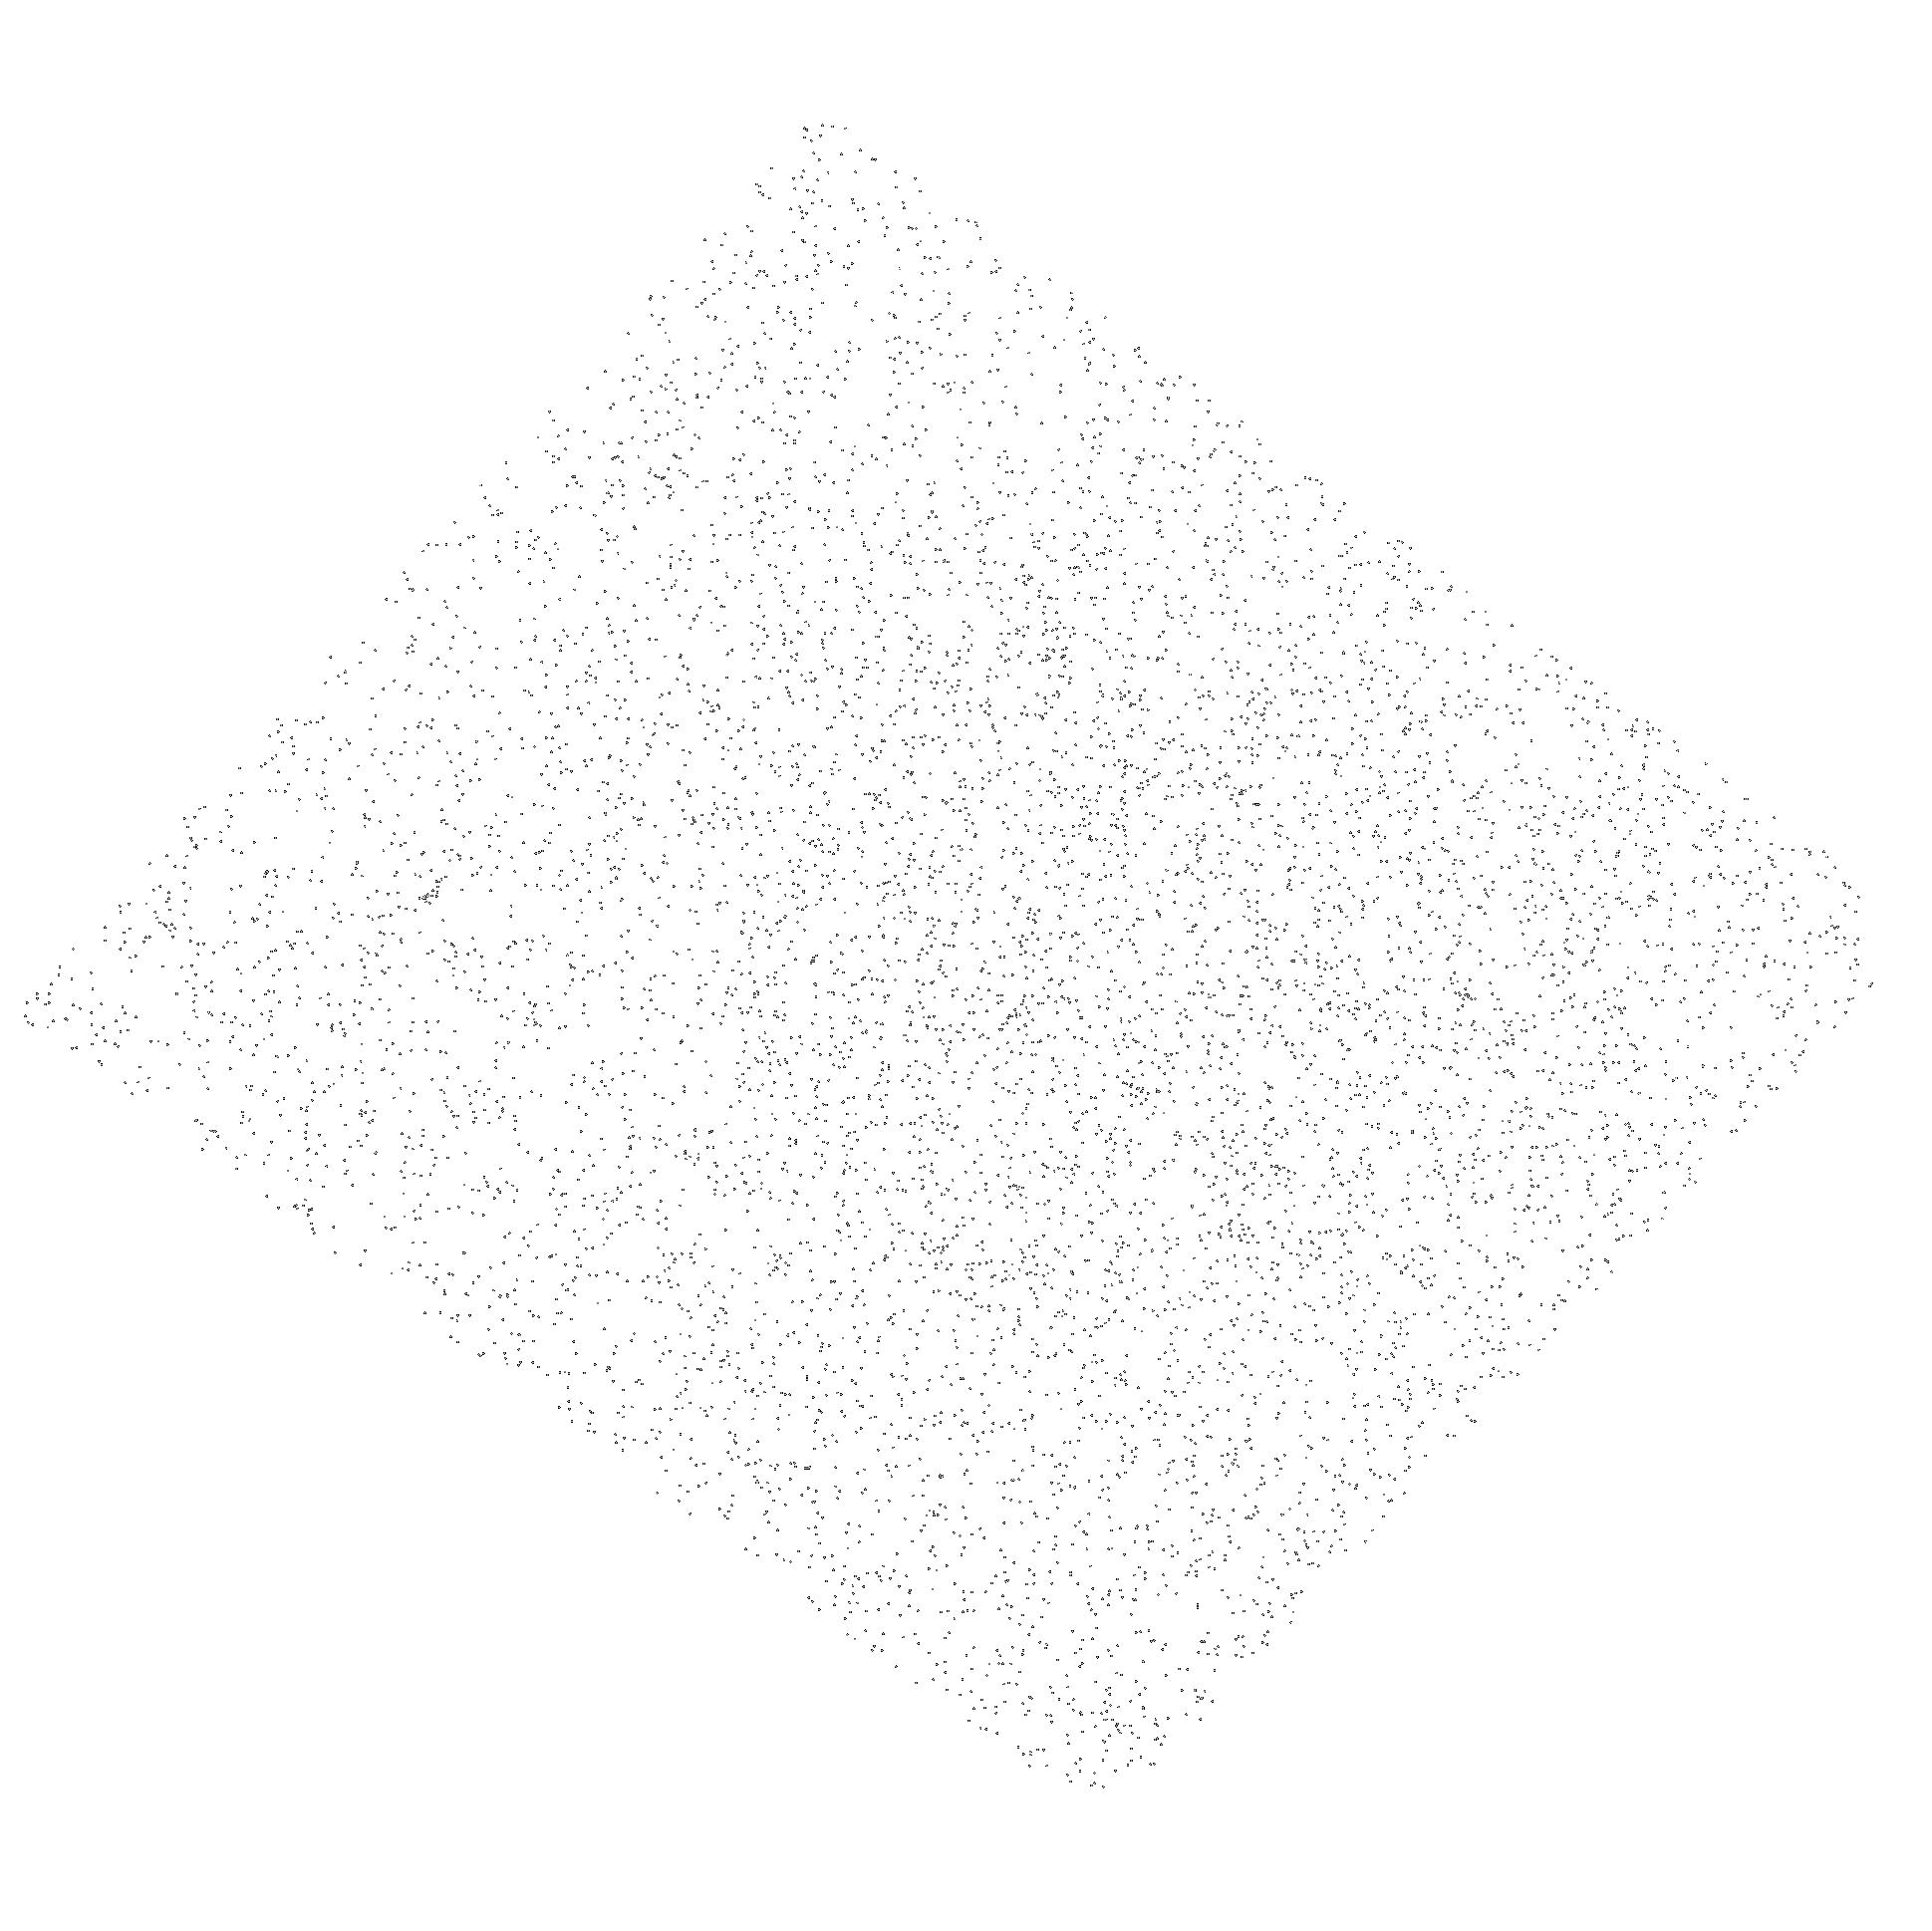
Target: SDSSJ1413+0643. Instrument: ACS/SBC. Filter: F150LP. Exposure: 7 min. Observation ID: hst_11215_09_acs_sbc_f150lp_ja0009

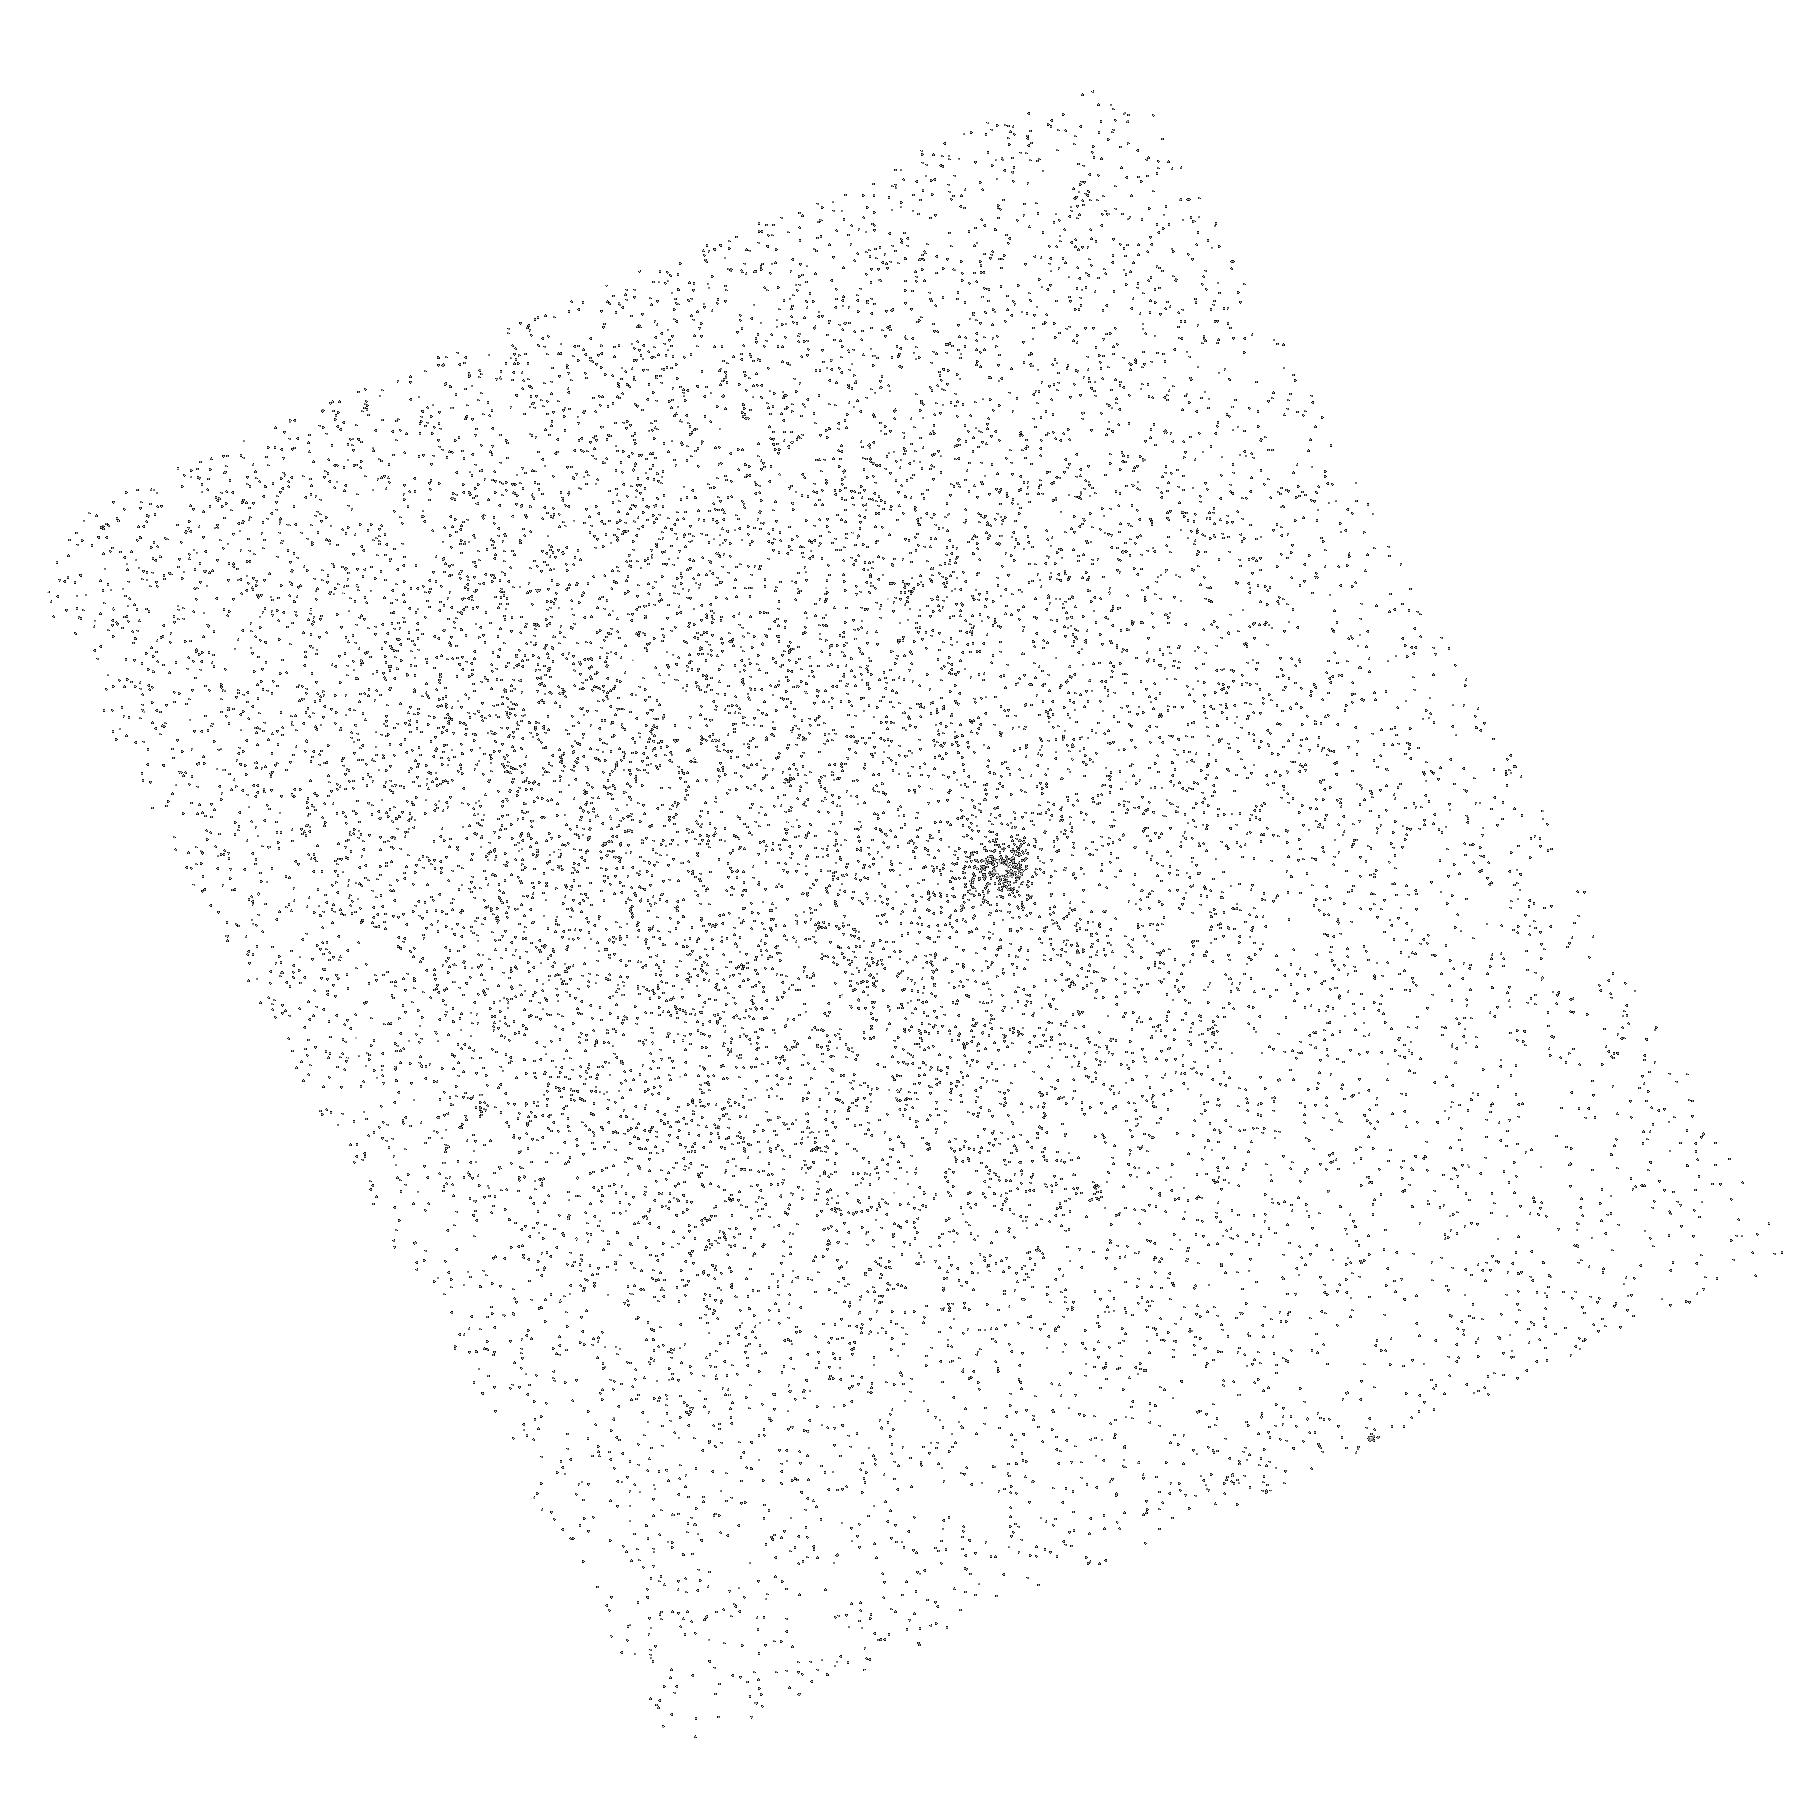
Target: SDSSJ1006+3705. Instrument: ACS/SBC. Filter: F150LP. Exposure: 7 min. Observation ID: hst_11215_04_acs_sbc_f150lp_ja0004

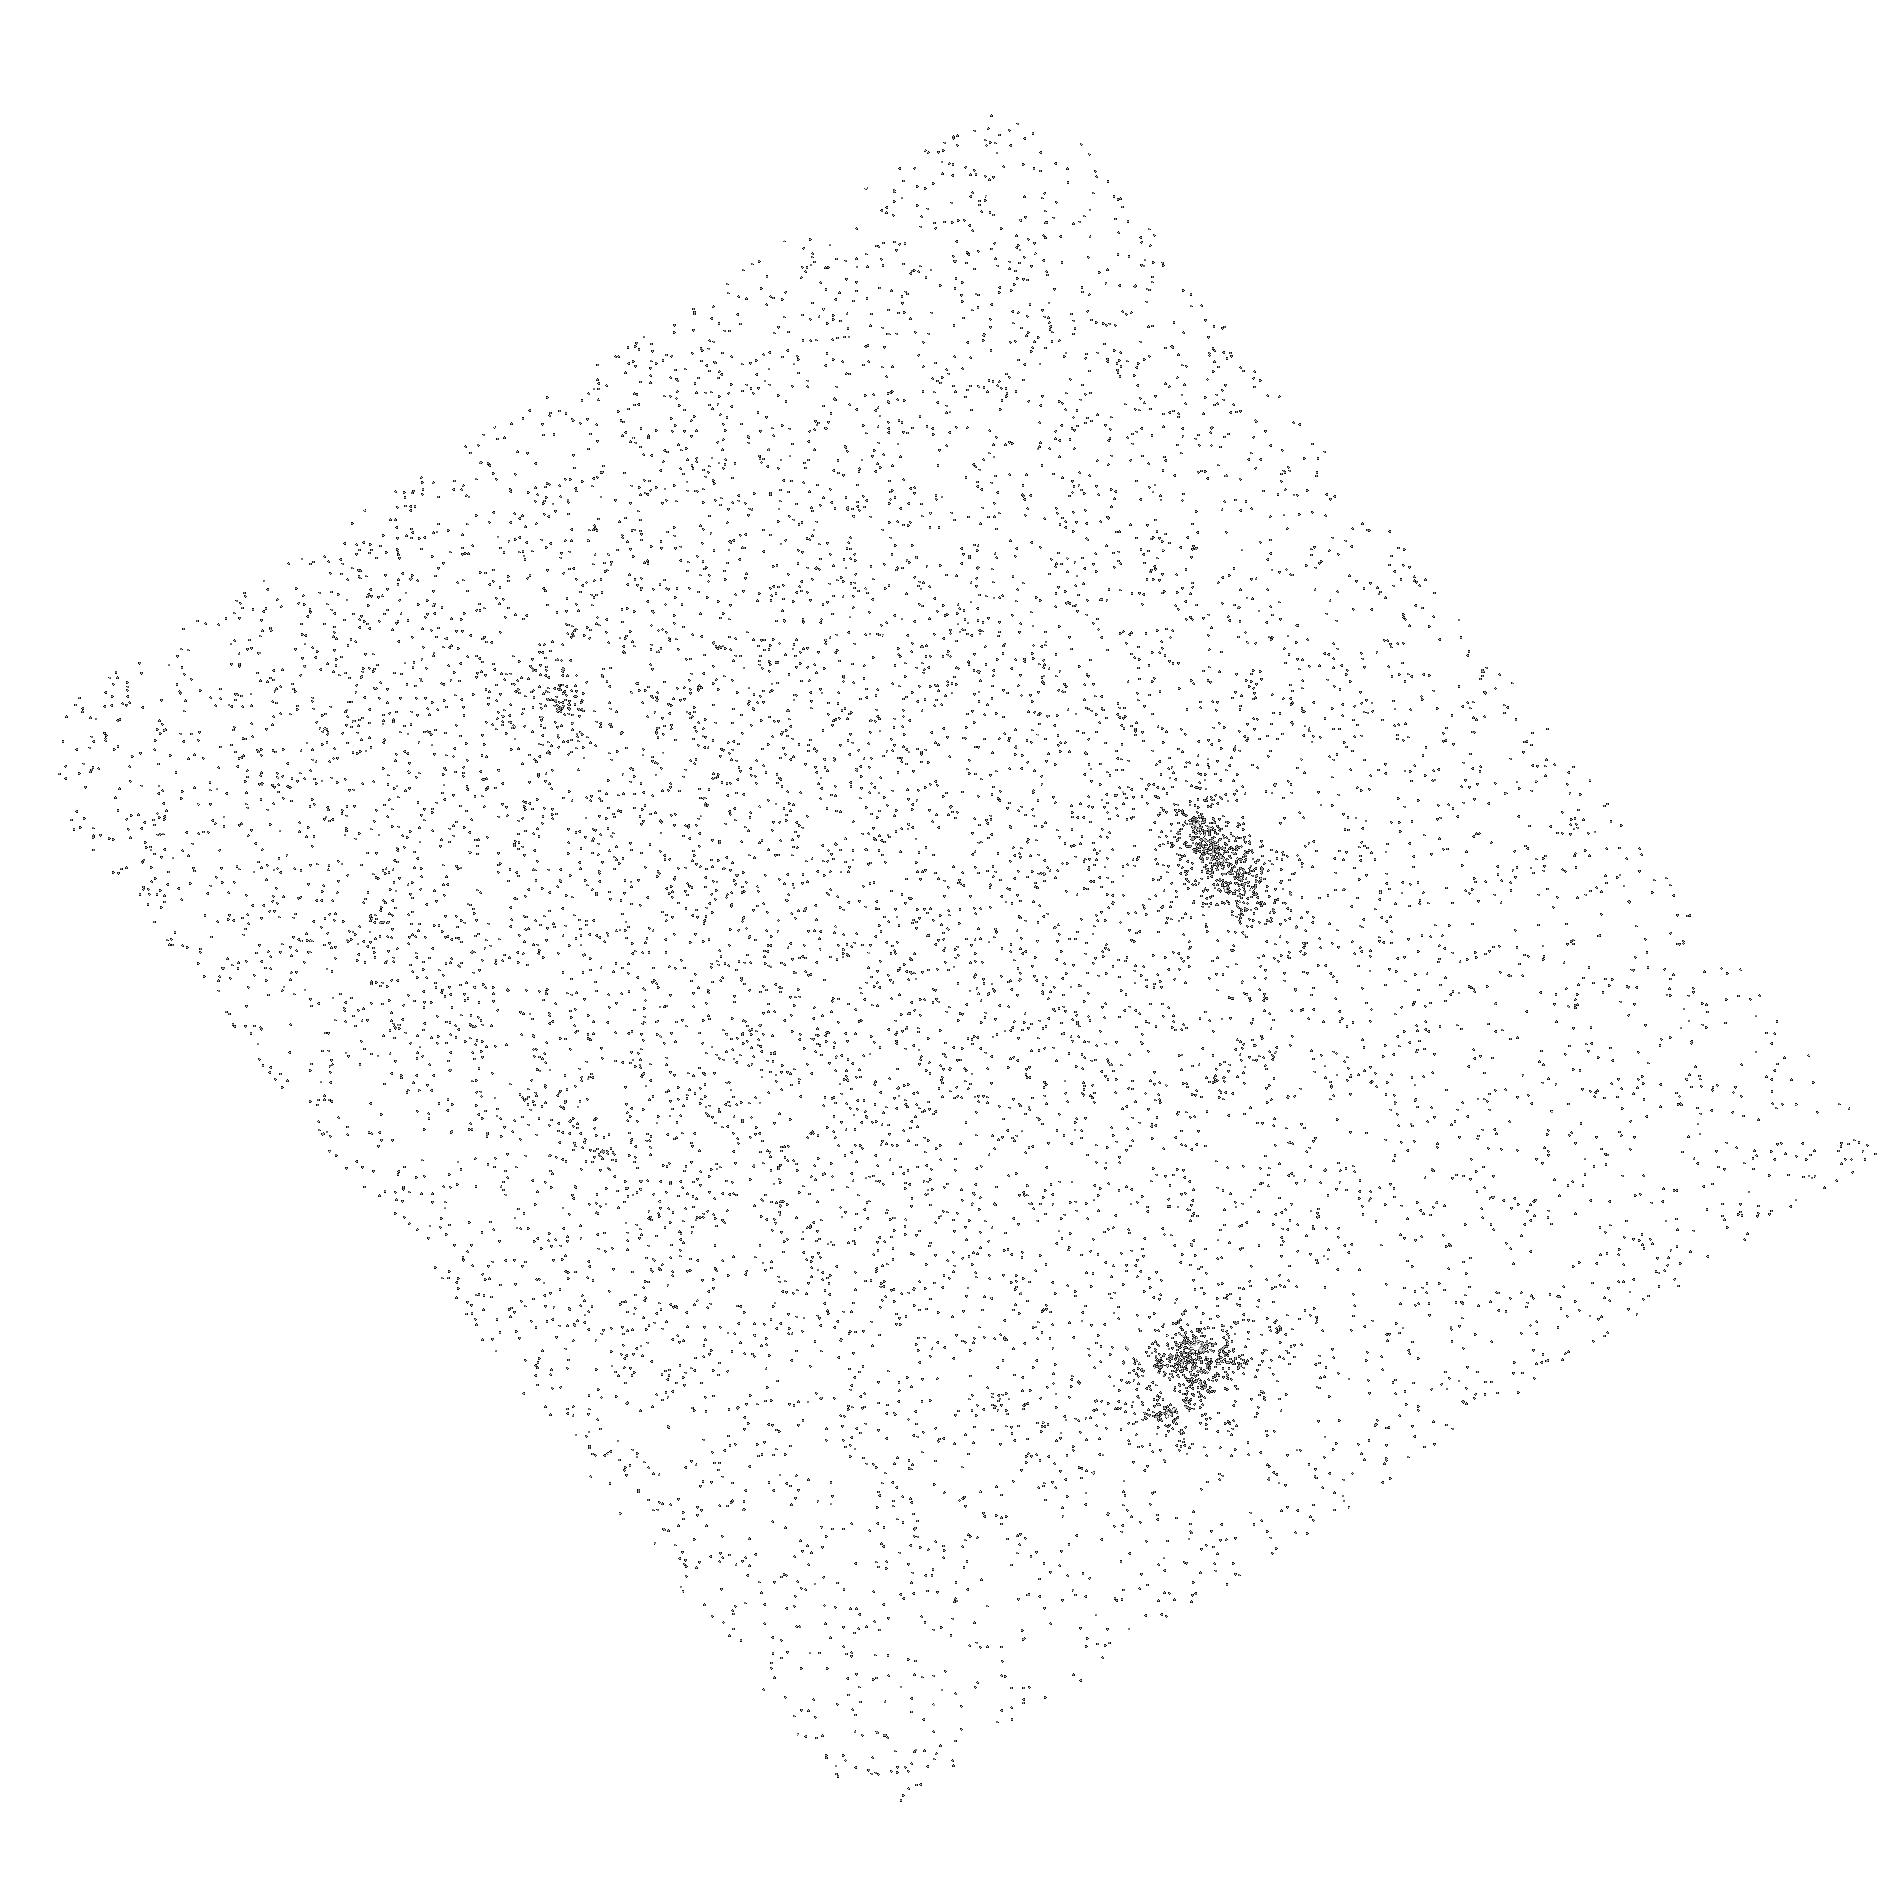
Target: SDSSJ1311+5100. Instrument: ACS/SBC. Filter: F150LP. Exposure: 7 min. Observation ID: hst_11215_07_acs_sbc_f150lp_ja0007

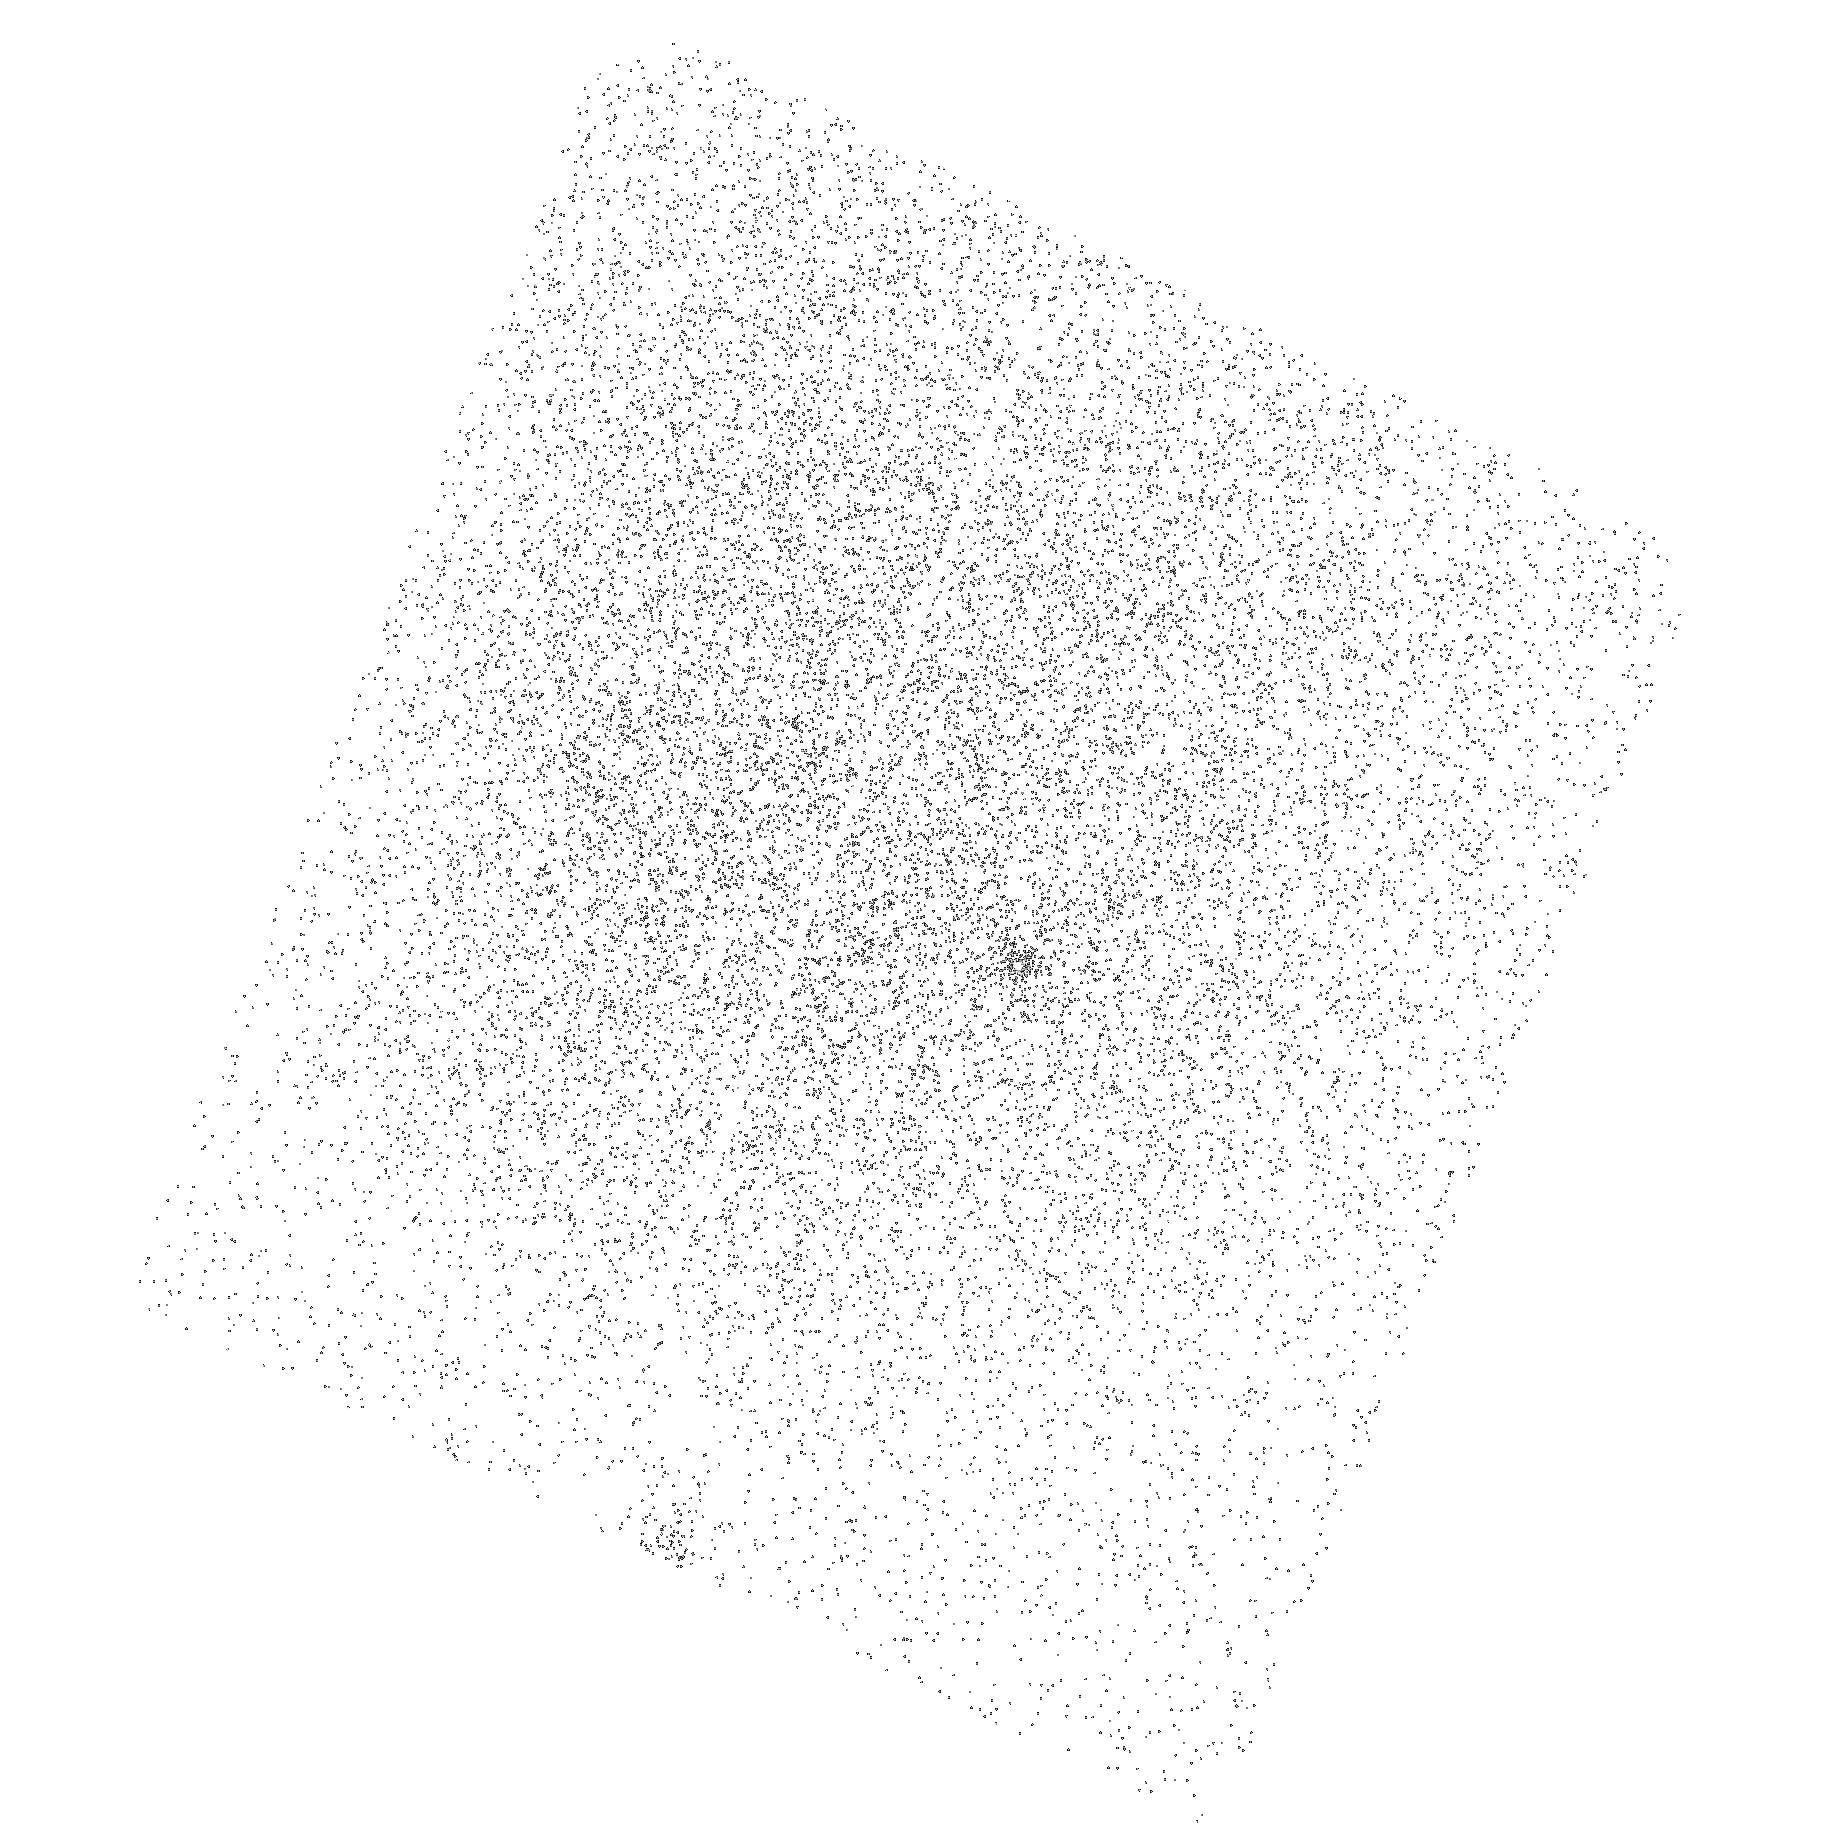
Target: SDSSJ2200+0008. Instrument: ACS/SBC. Filter: F150LP. Exposure: 7 min. Observation ID: hst_11215_12_acs_sbc_f150lp_ja0012

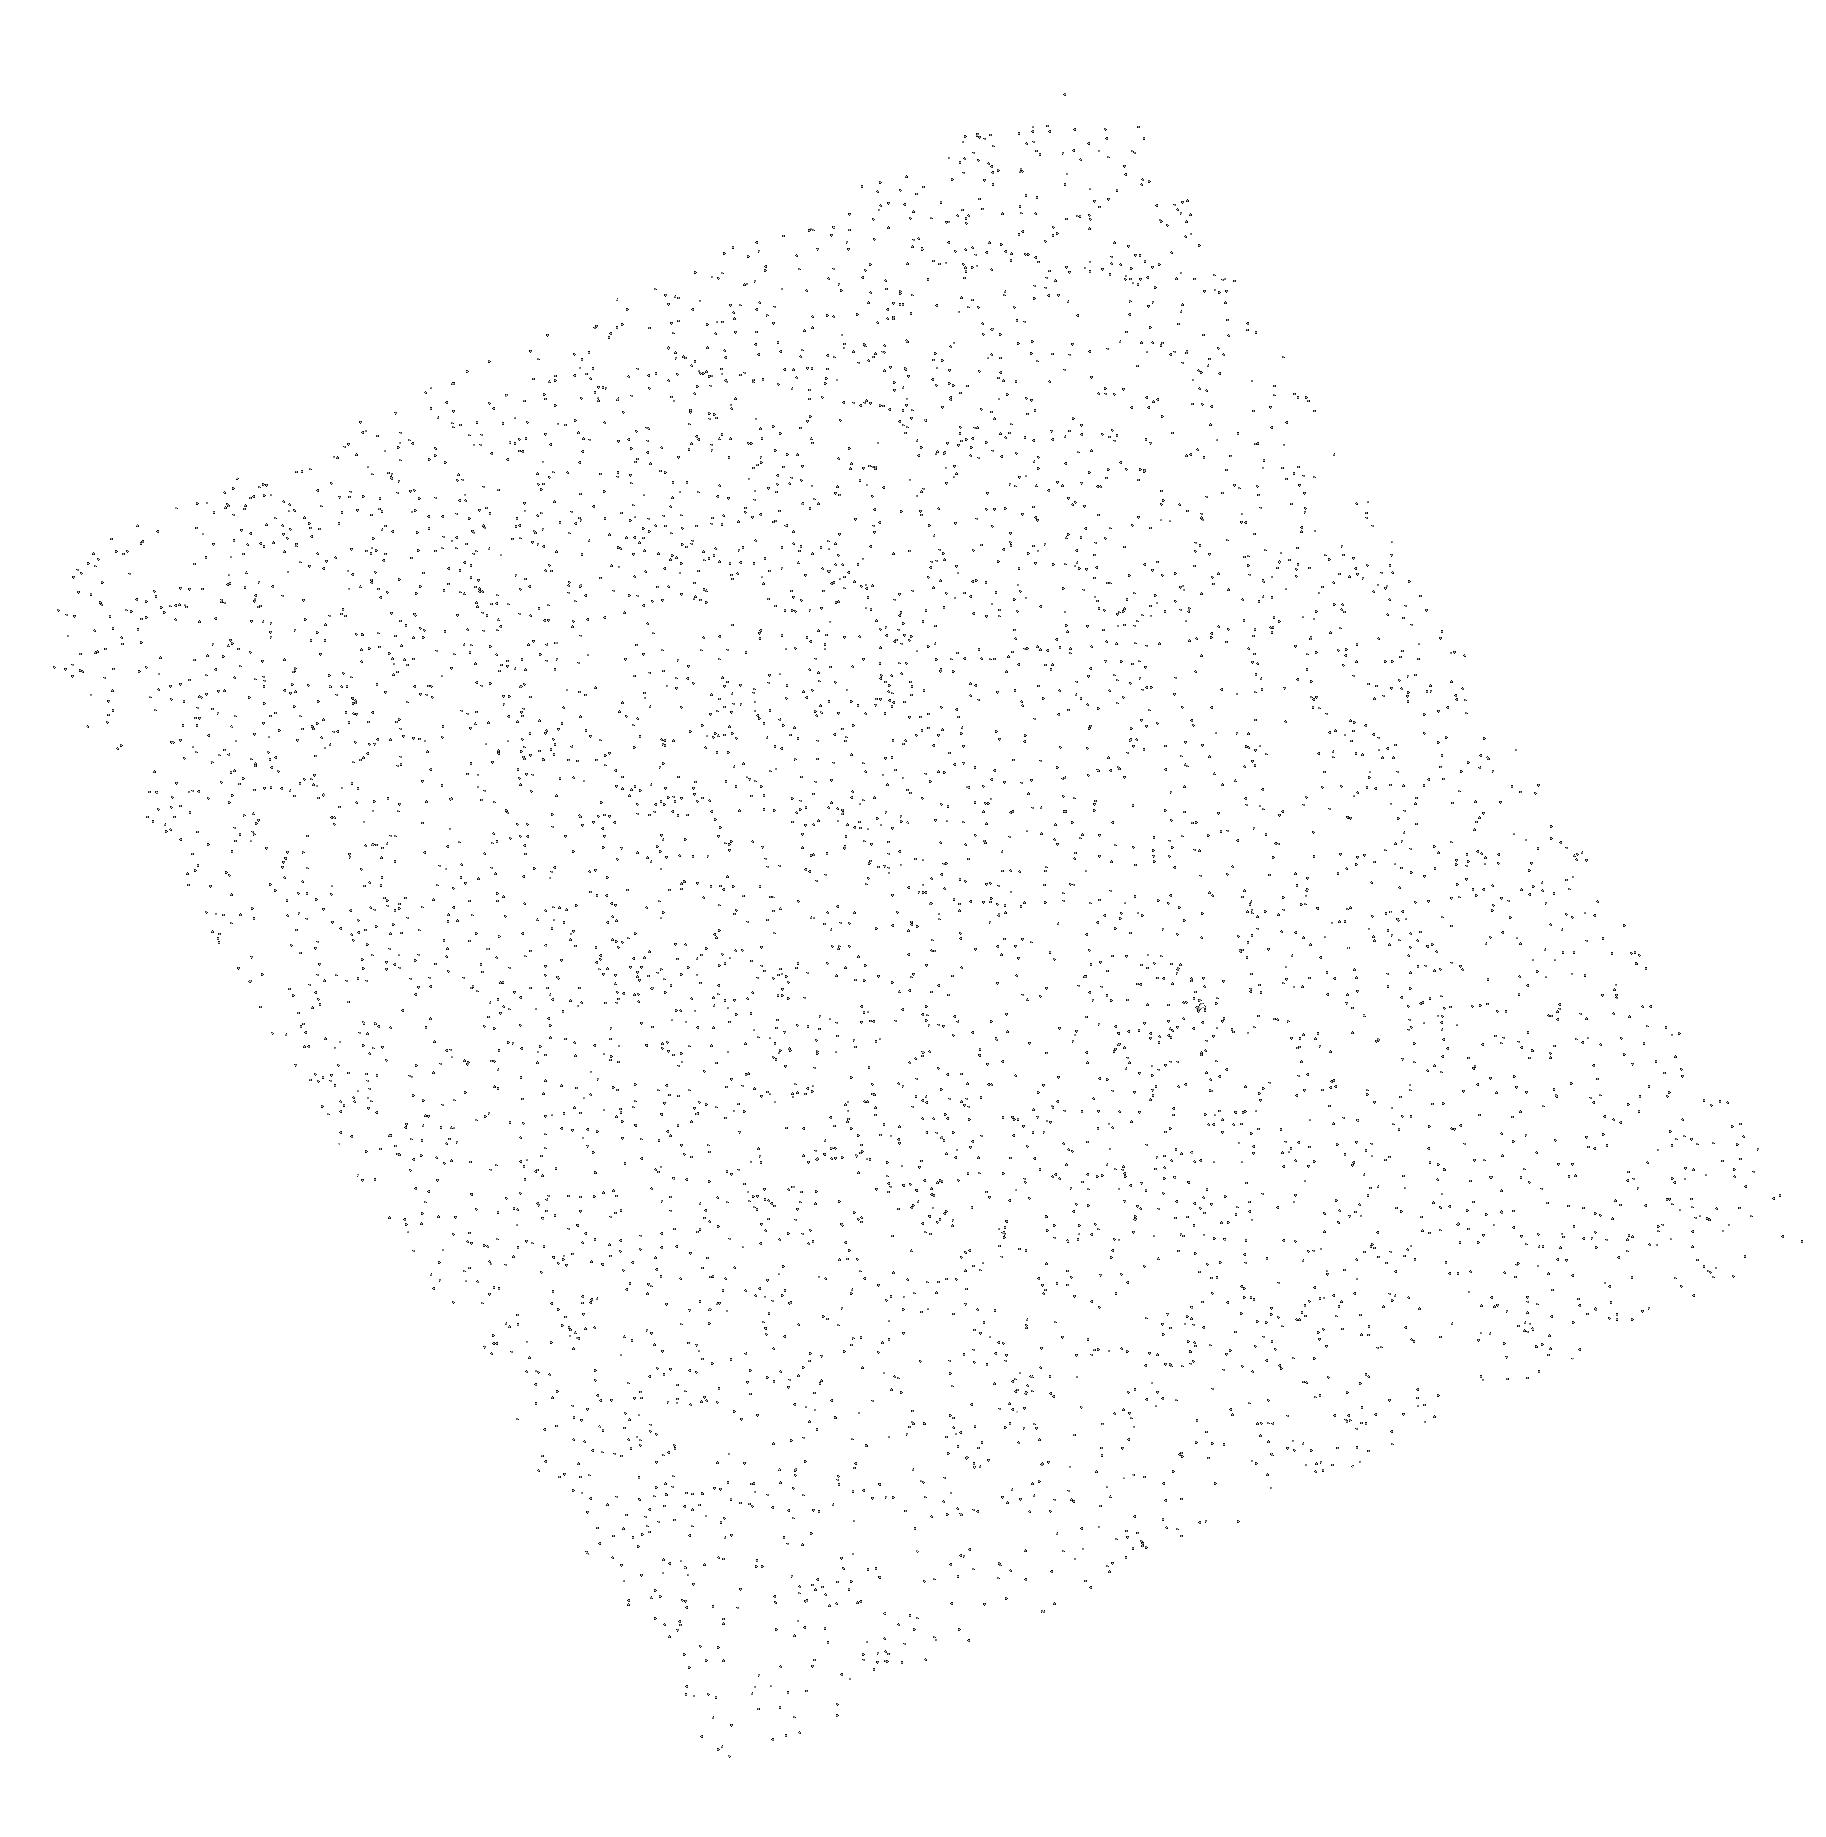
Target: SDSSJ1224+0758. Instrument: ACS/SBC. Filter: F150LP. Exposure: 7 min. Observation ID: hst_11215_06_acs_sbc_f150lp_ja0006

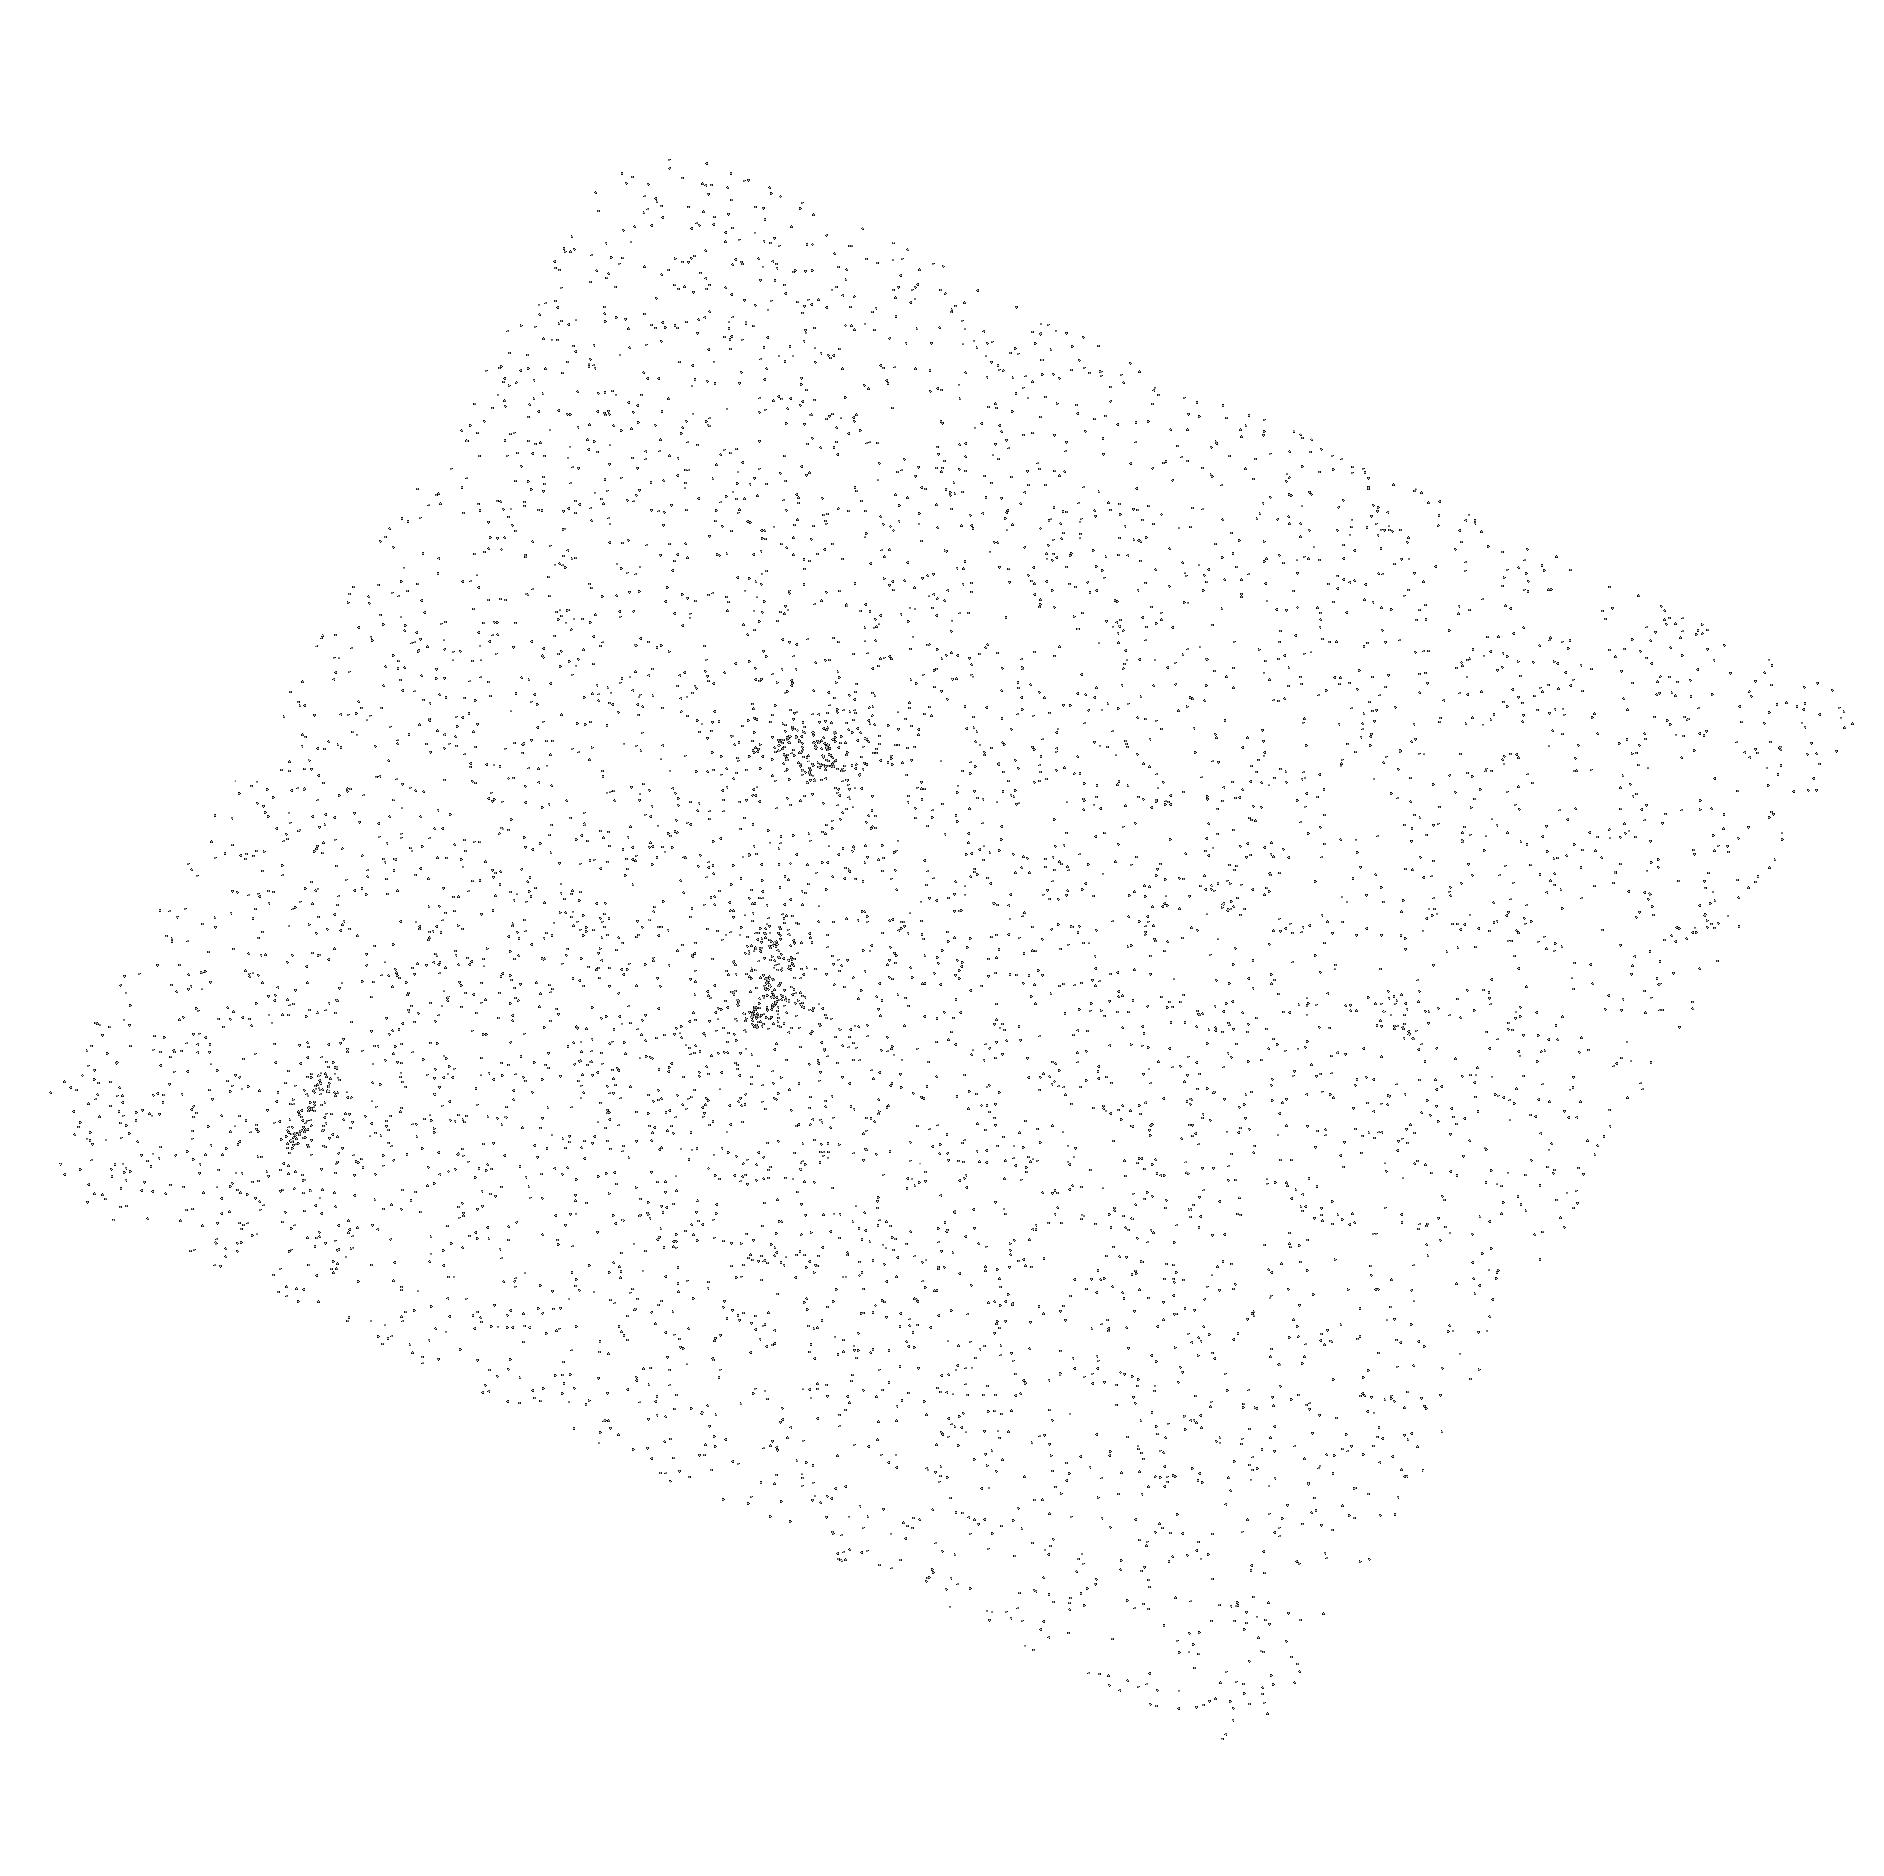
Target: SDSS1511+4957. Instrument: ACS/SBC. Filter: F150LP. Exposure: 7 min. Observation ID: hst_11215_10_acs_sbc_f150lp_ja0010

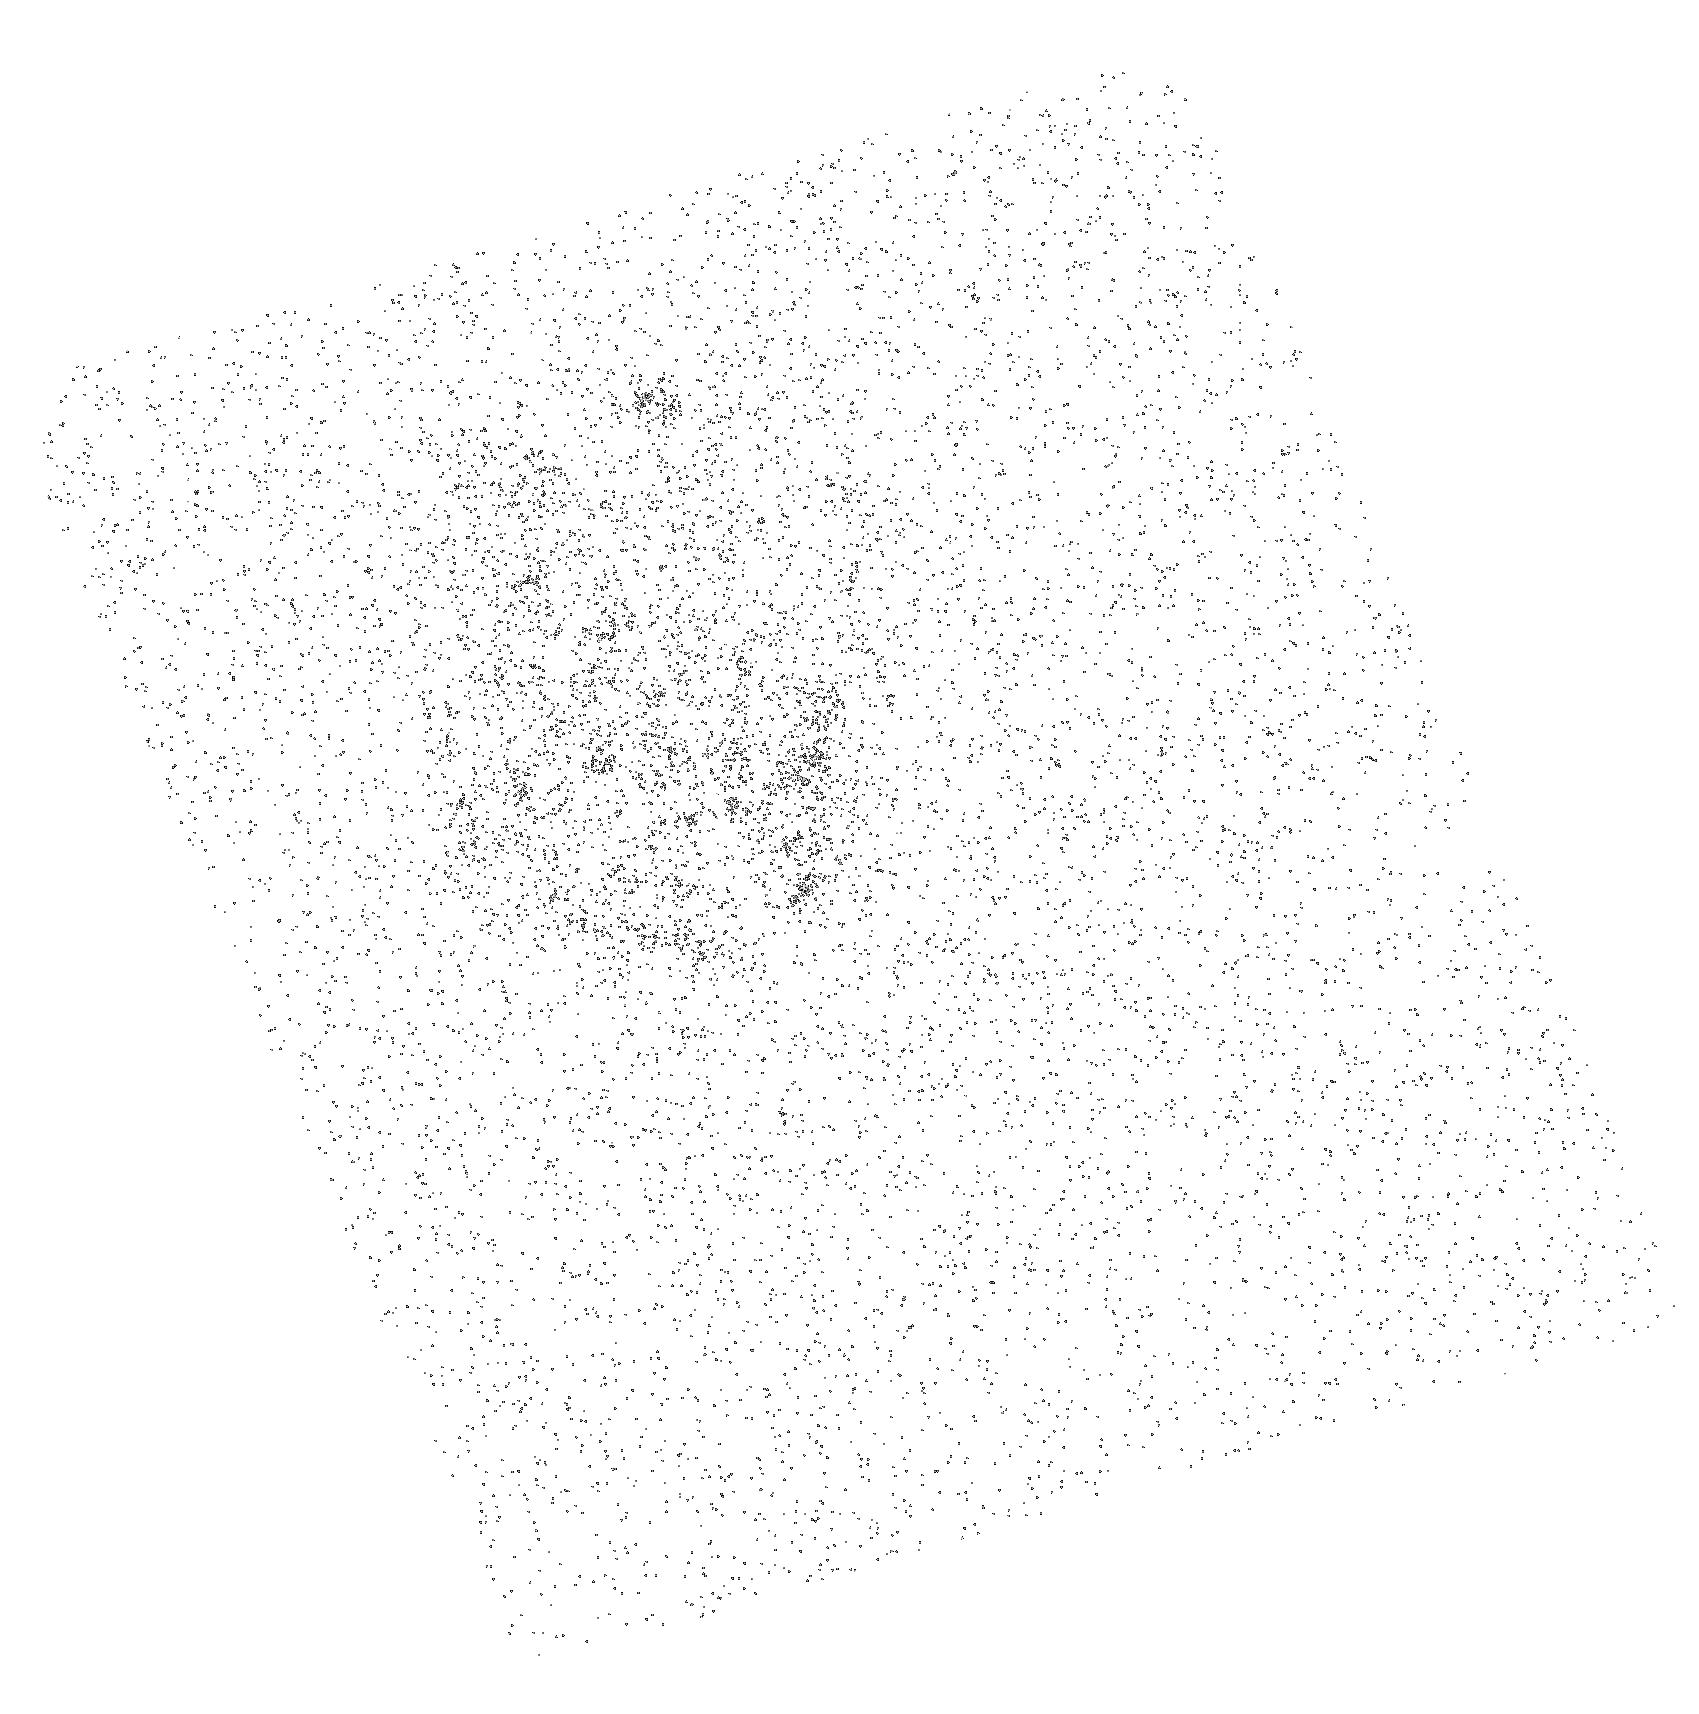
Target: SDSSJ0856+1020. Instrument: ACS/SBC. Filter: F150LP. Exposure: 7 min. Observation ID: hst_11215_01_acs_sbc_f150lp_ja0001

New Sightlines for the Study of Intergalactic Helium: Dozens of High-Confidence, UV-Bright Quasars from SDSS/GALEX (PI: Anderson, Scott F.)

The reionization of IGM helium is thought to have occurred at redshifts of z=3 to 4. Detailed study of HeII Lyman-alpha absorption toward a handful of QSOs at 2.7<z<3.3 demonstrated the high potential of such IGM probes, but the critically small sample size limits confidence in cosmological inferences. The requisite unobscured sightlines to high-z are extremely rare, but SDSS provides 5800, z>3.1 QSOs potentially suitable for HeII studies. We've cross-correlated SDSS quasars with GALEX UV sources to obtain dozens of new, high confidence, candidate sightlines (z=3.1-4.9) potentially useful for detailed HeII studies with HST. We propose brief, 2-orbit reconnaissance ACS SBC prism exposures toward each of the best dozen new quasars, to definitively verify UV flux down to HeII. Our combined SDSS/GALEX selection insures a high confirmation rate, as the quasars are already known to be UV bright in GALEX. Our program will provide a statistical sample of HeII sightlines extending to high redshift, enabling future long exposure follow-up spectra with the SBC prism, or superb quality COS or STIS spectra after SM4. Stacks of our prism spectra will also directly yield ensemble information. Ultimately, the new sightlines will enable confident measures of the spectrum and evolution of the ionizing background, the evolution of HeII opacity, the epoch of helium reionization, and the density of IGM baryons.